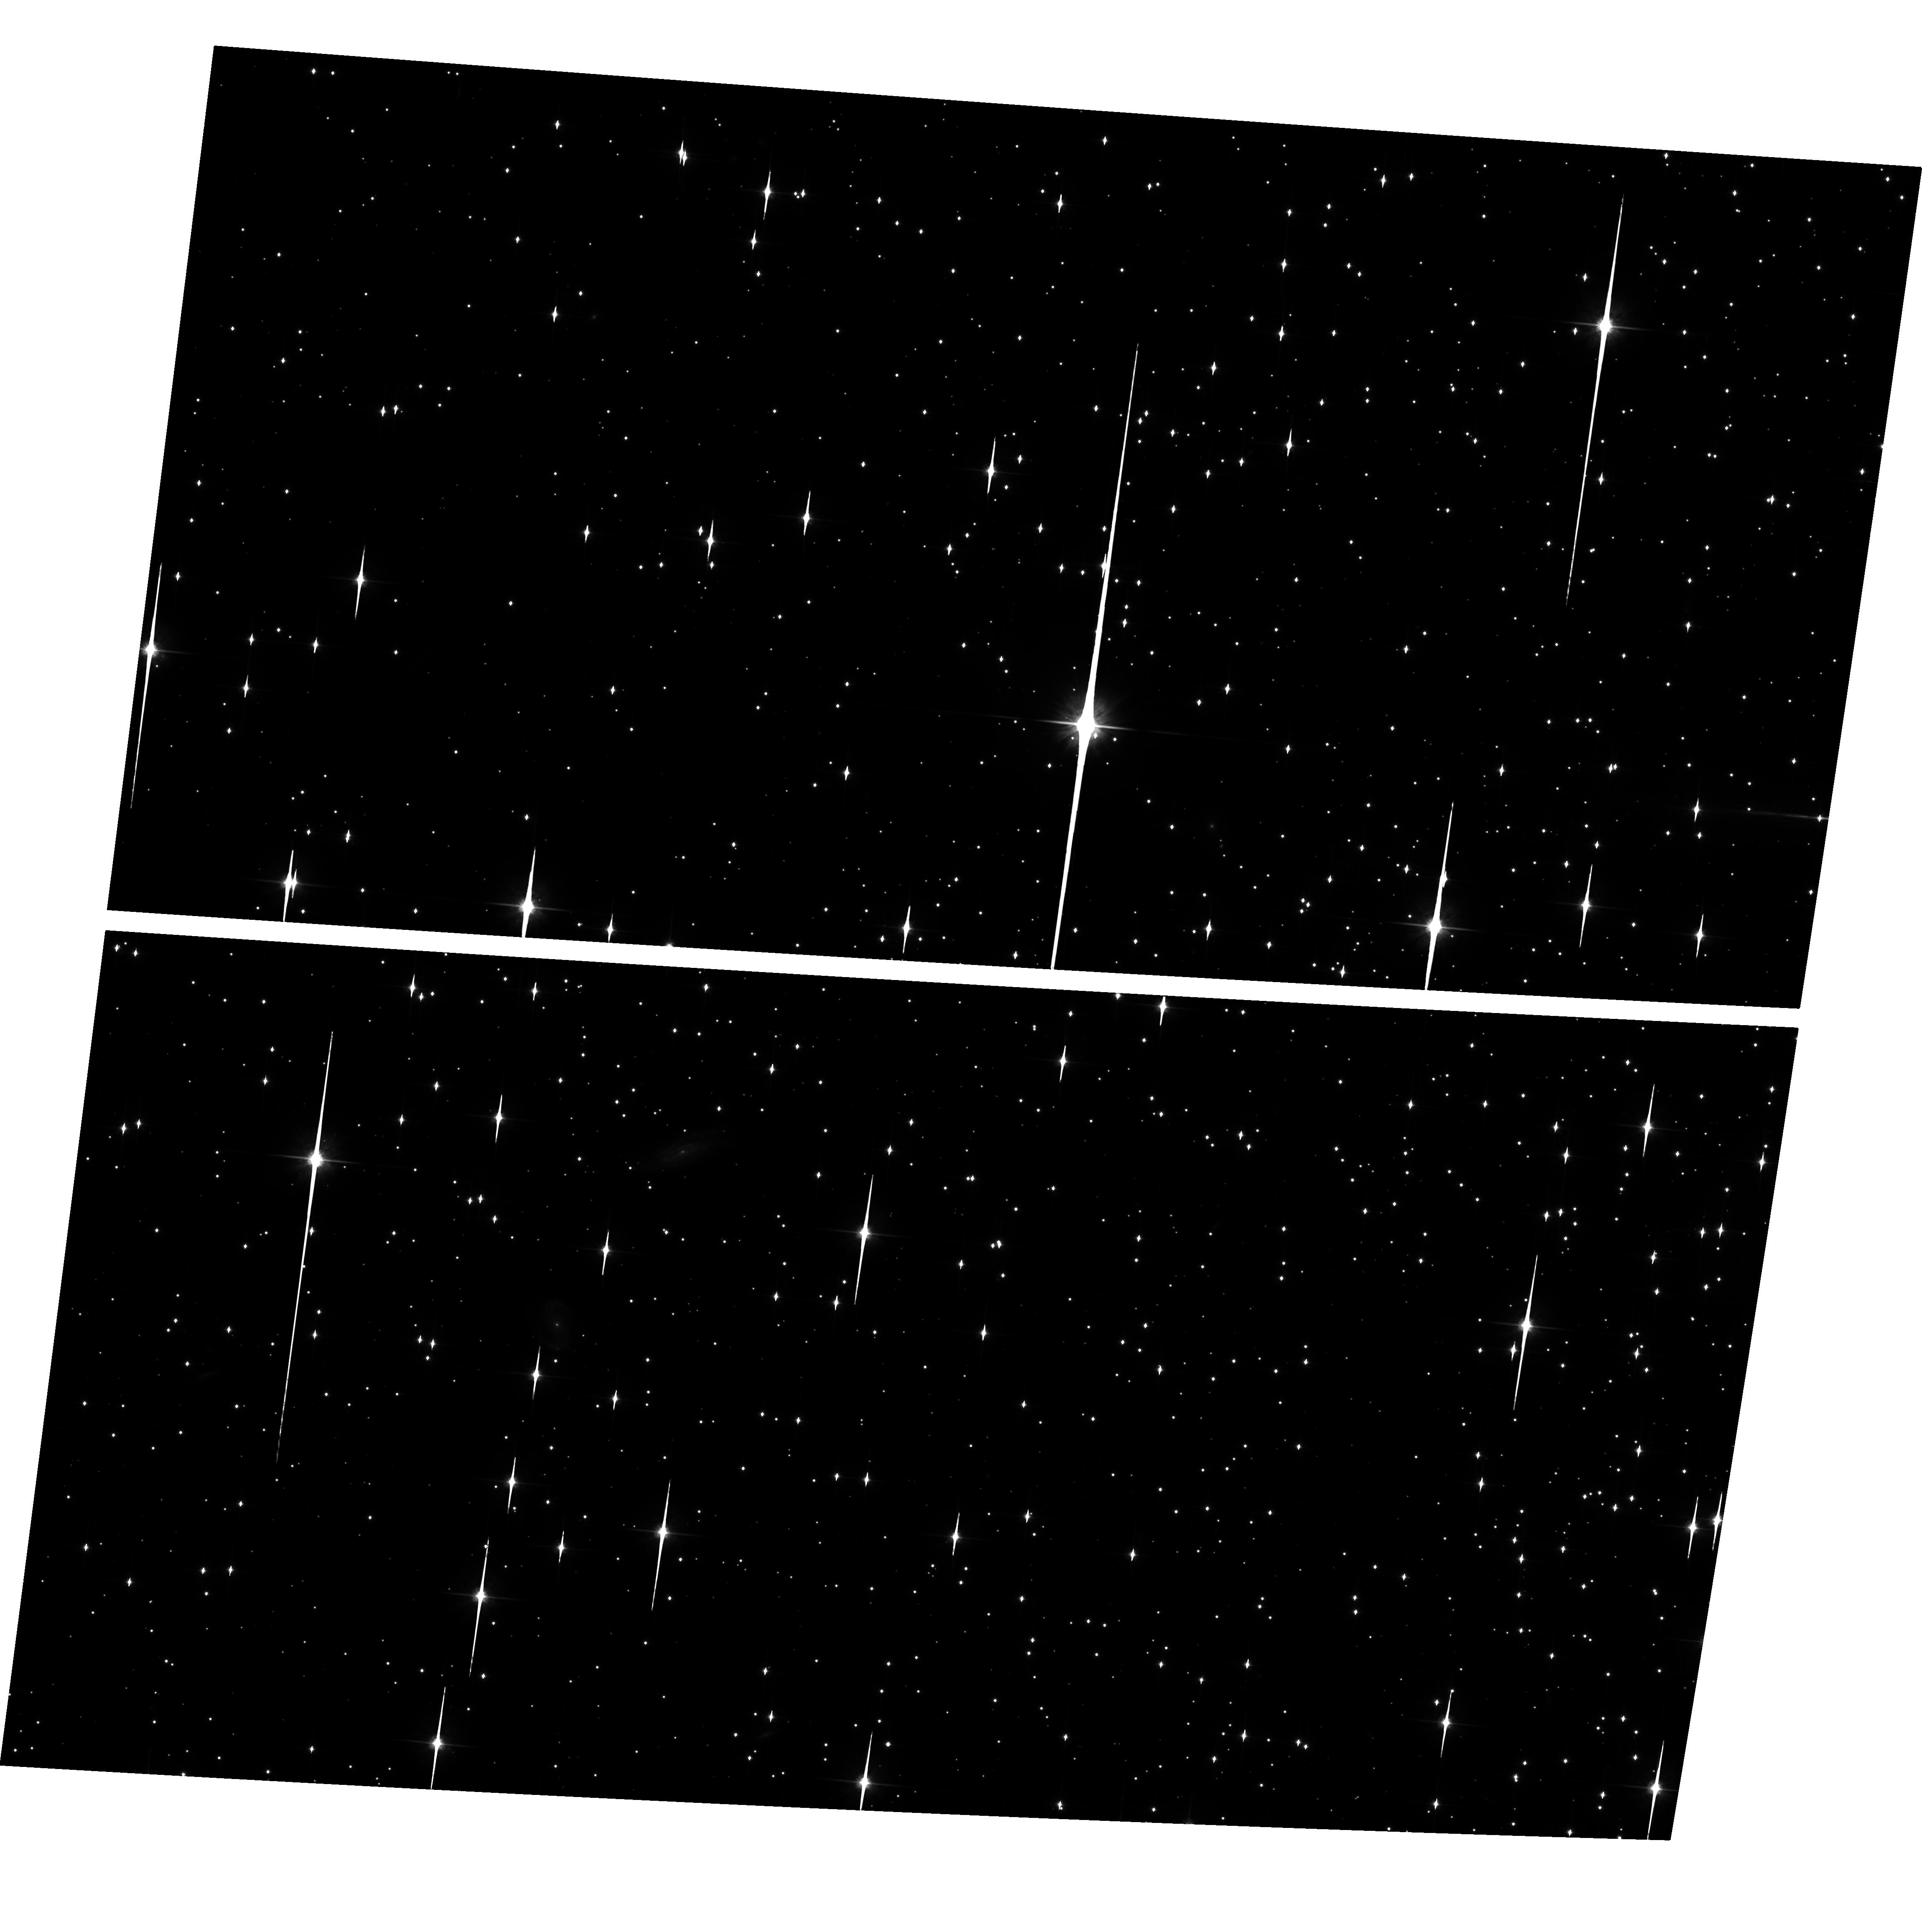
Target: NGC6791. Instrument: ACS/WFC. Filter: F814W. Exposure: 2.1 h. Observation ID: hst_10471_01_acs_wfc_f814w_j9ag01

The Bottom of the Main Sequence in the Old Metal-Rich Cluster NGC 6791 (PI: King, Ivan R.)

This is the second epoch of GO-9815, whose first-epoch abstract was: We propose a photometric study of the lowest part of the main sequence of NGC 6791, an old, rich open cluster whose metallicity is considerably higher than solar. The cluster is rich enough that a single ACS/WFC field will have ample stars for the study. For the faintest stars, proper-motion separation of cluster from field is essential; hence we include Cycle 14 observations. These should give us a color-magnitude diagram and luminosity function that reach into the region of the hydrogen-burning limit, thus extending the study of the latter into a new domain of metallicity. Observational data of this type will allow theoreticians to check many aspects of their theories of stellar structure. We also expect to see the white dwarf sequence of the cluster. Our team has experience with studies of this type, and has provided the geometric-distortion calibration of ACS.